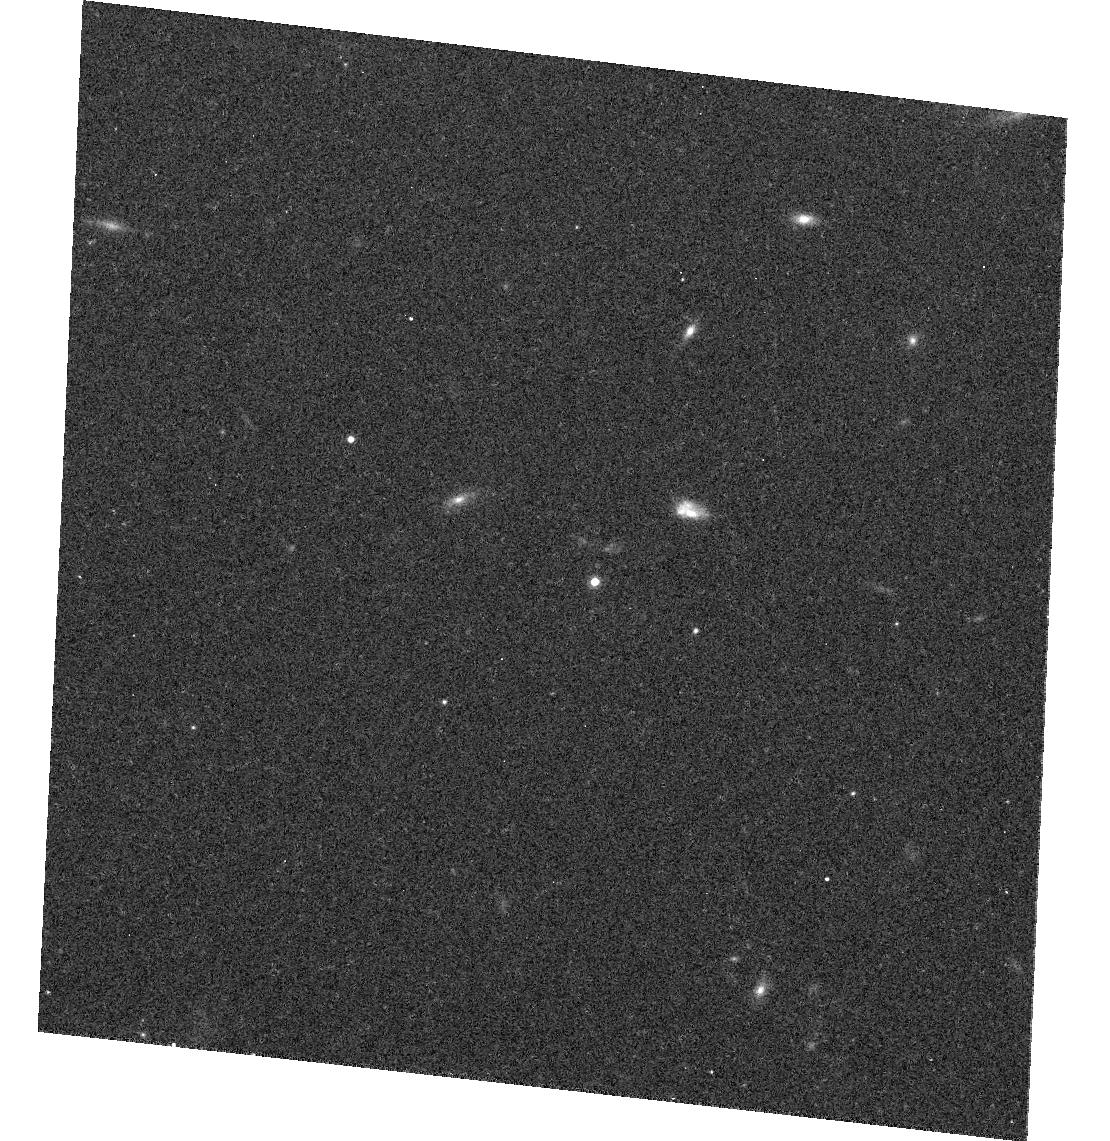
Target: 2M0559-14
Instrument: ACS/WFC
Filter: F775W
Exposure: 8 min
Observation ID: hst_10056_04_acs_wfc_f775w_j8ui04

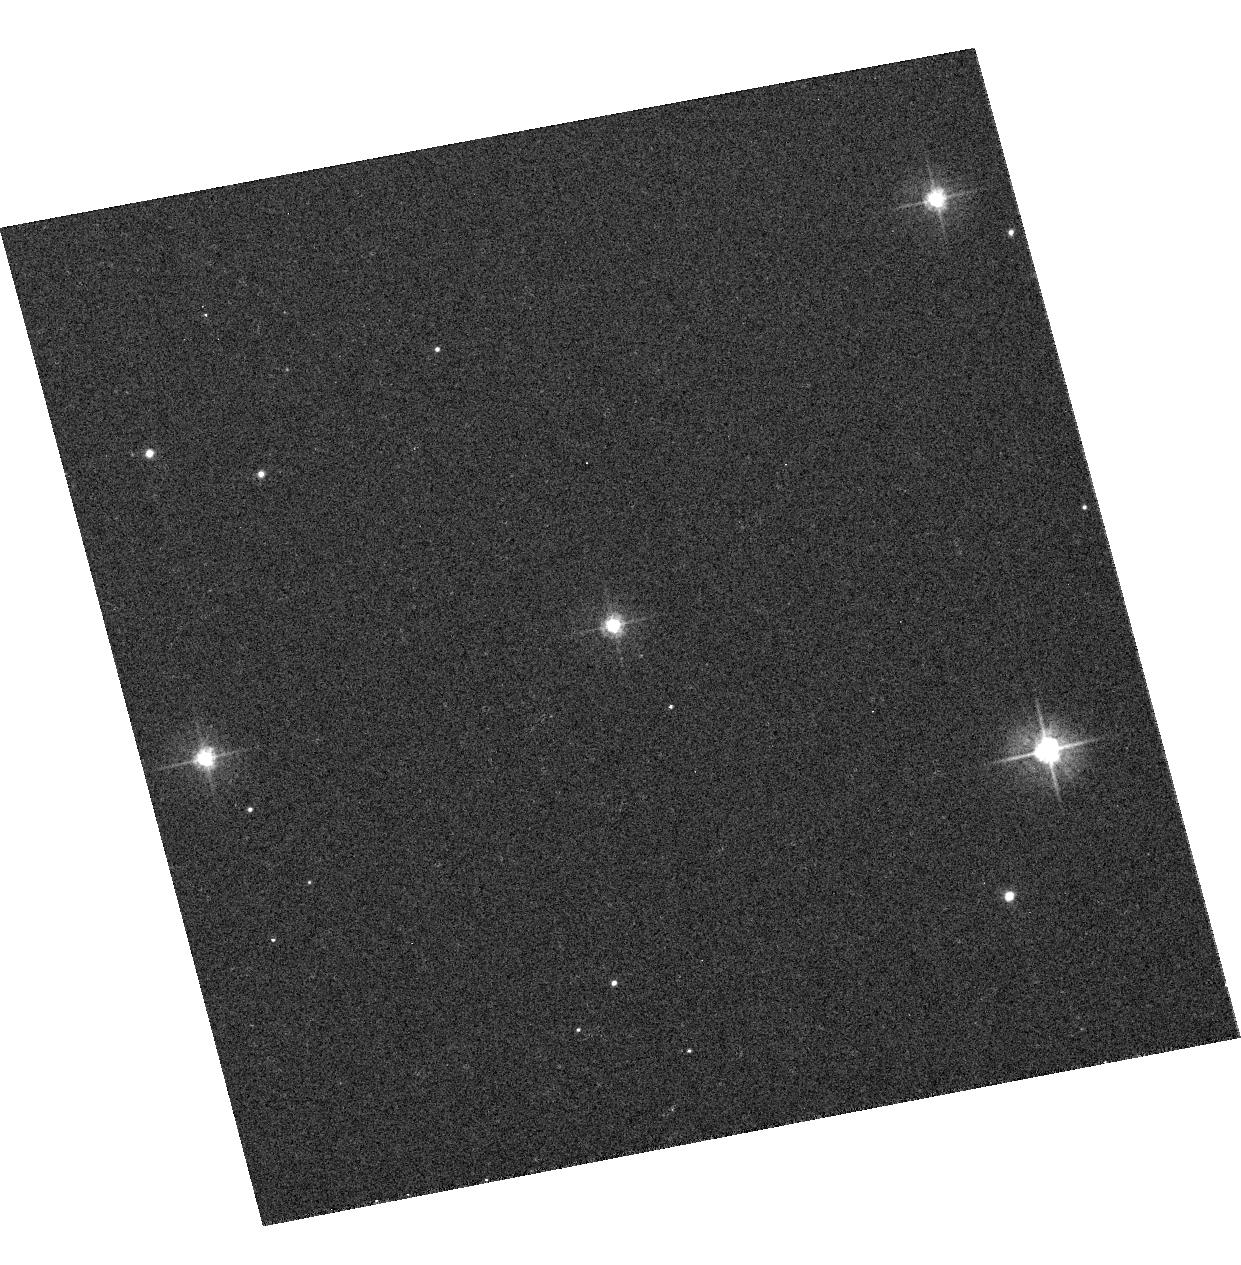
Target: VB-8
Instrument: ACS/WFC
Filter: F475W
Exposure: 3 min
Observation ID: hst_10056_01_acs_wfc_f475w_j8ui01

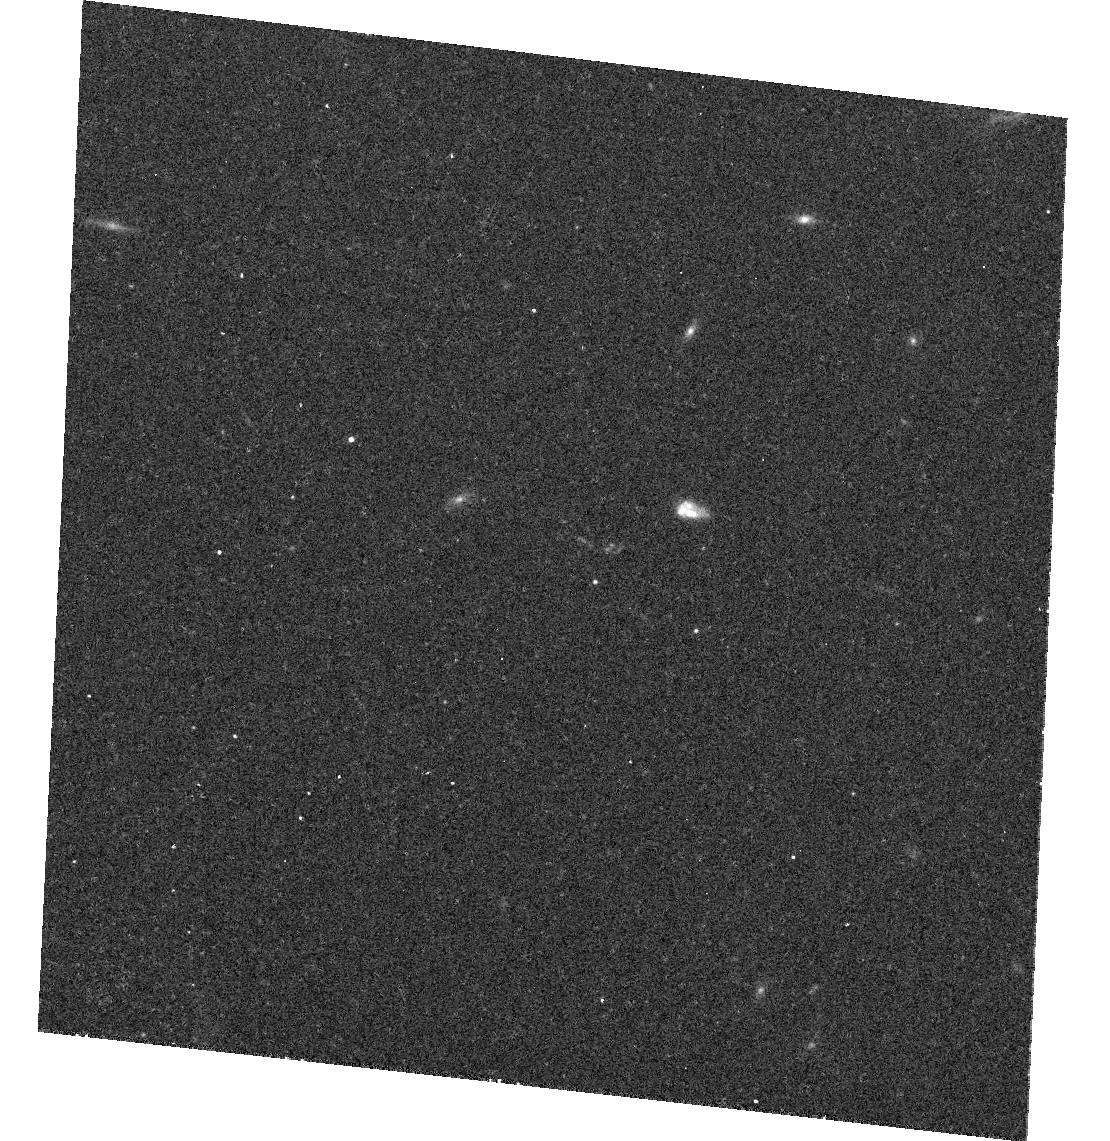
Target: 2M0559-14
Instrument: ACS/WFC
Filter: F625W
Exposure: 10 min
Observation ID: hst_10056_04_acs_wfc_f625w_j8ui04

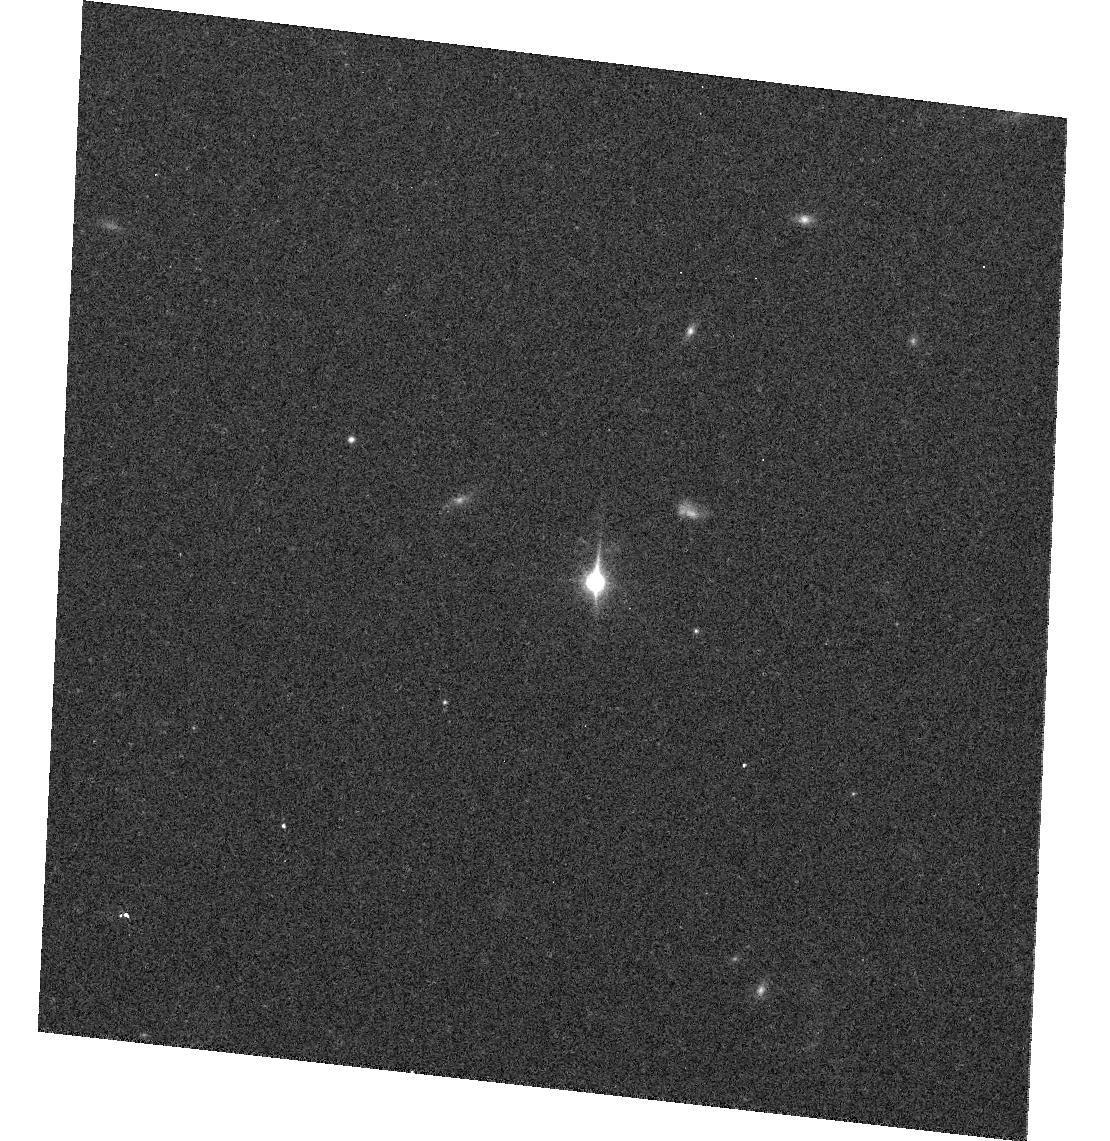
Target: 2M0559-14
Instrument: ACS/WFC
Filter: F850LP
Exposure: 5 min
Observation ID: hst_10056_04_acs_wfc_f850lp_j8ui04

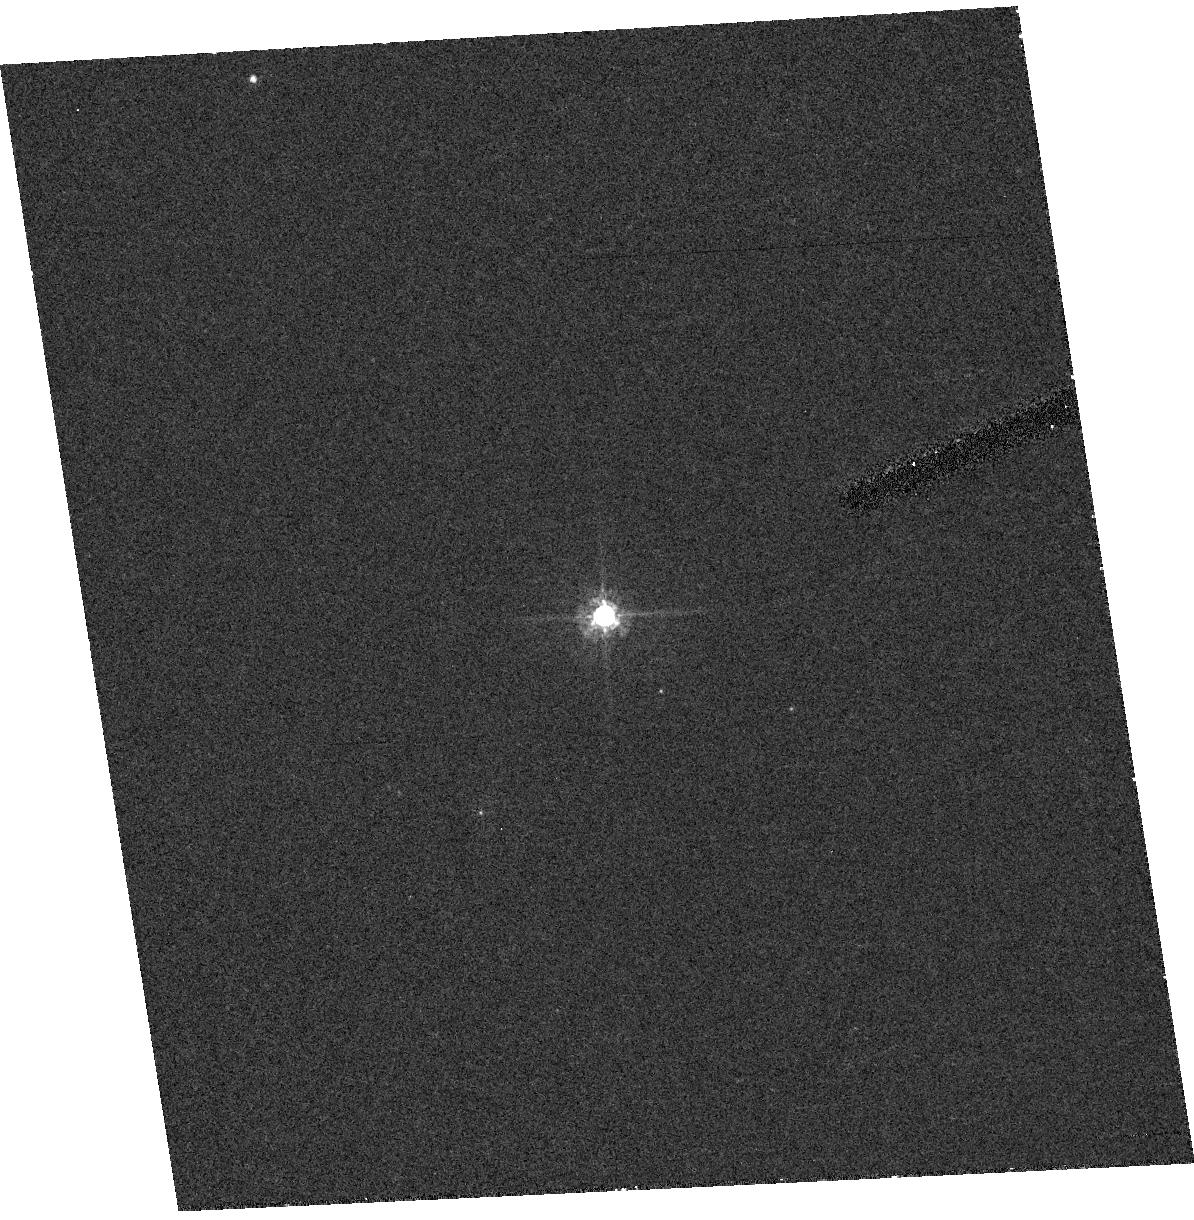
Target: VB-8
Instrument: ACS/HRC
Filter: F555W
Exposure: 12 min
Observation ID: hst_10056_02_acs_hrc_f555w_j8ui02

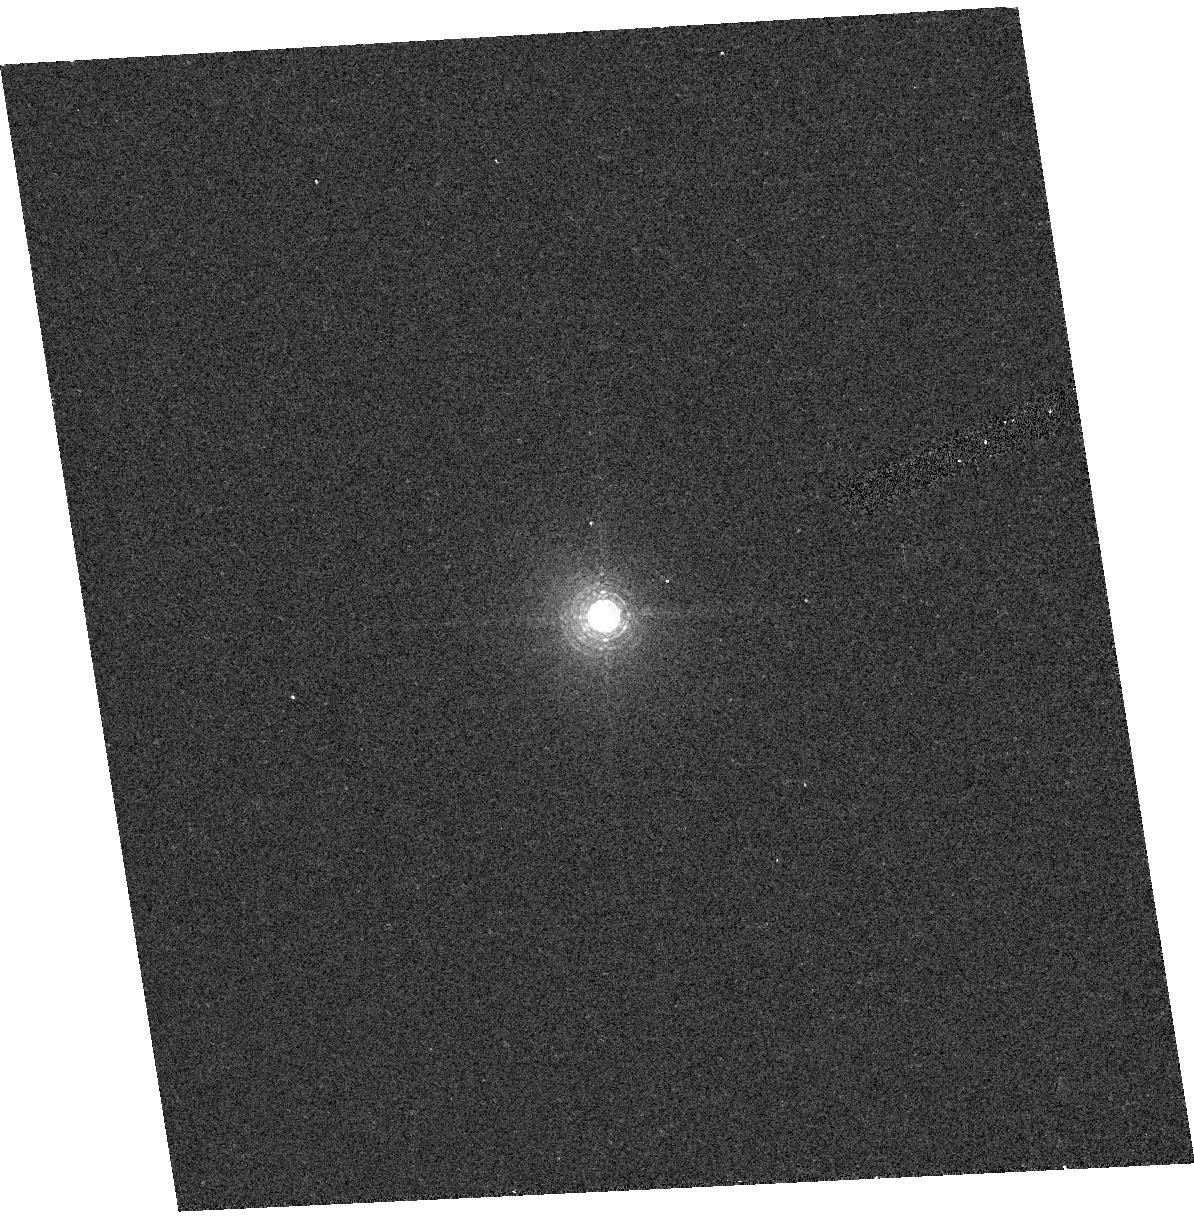
Target: VB-8
Instrument: ACS/HRC
Filter: F892N
Exposure: 3 min
Observation ID: hst_10056_02_acs_hrc_f892n_j8ui02

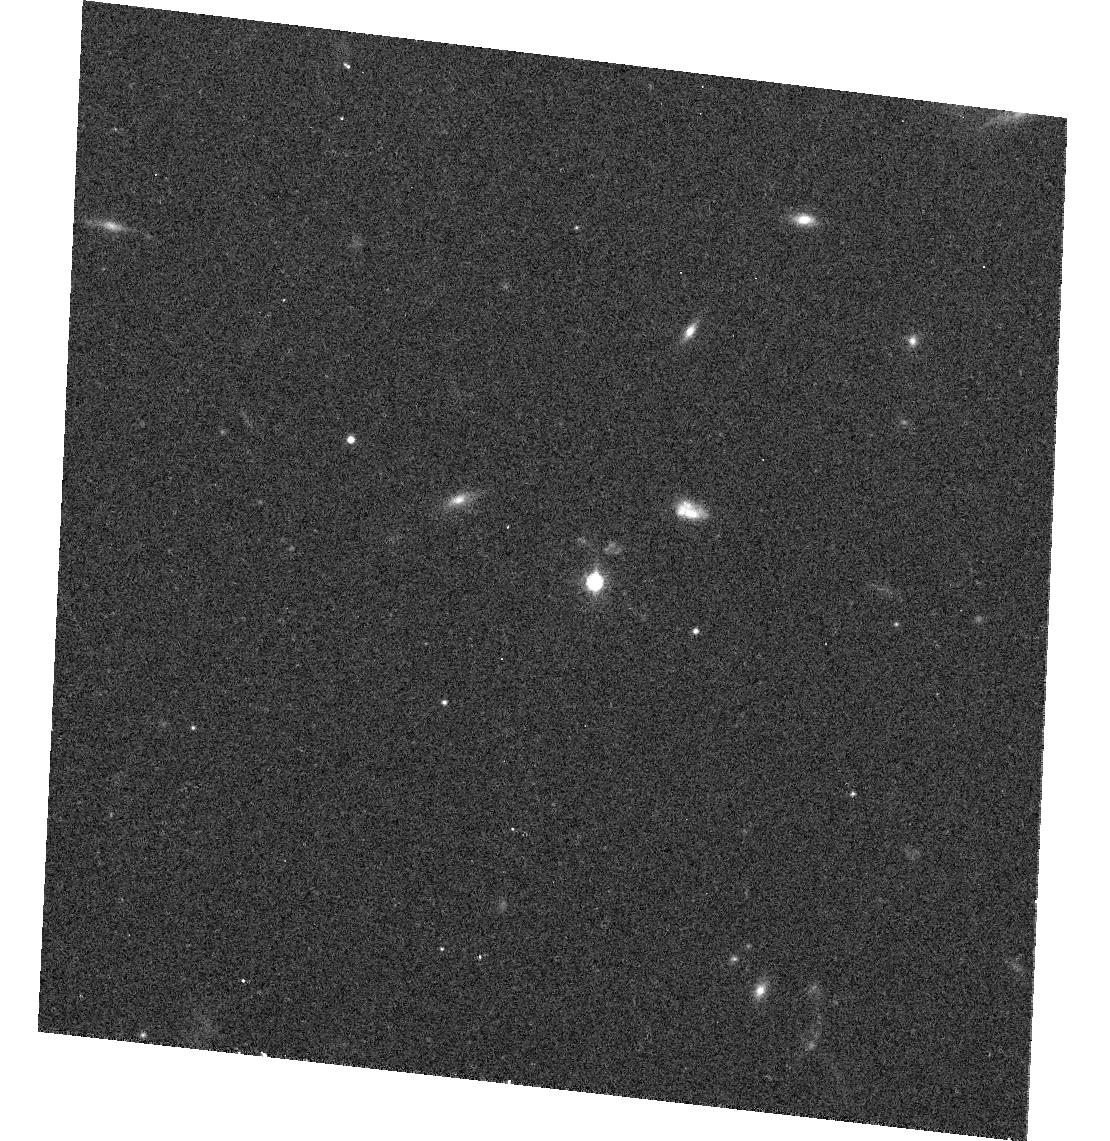
Target: 2M0559-14
Instrument: ACS/WFC
Filter: F814W
Exposure: 7 min
Observation ID: hst_10056_04_acs_wfc_f814w_j8ui04

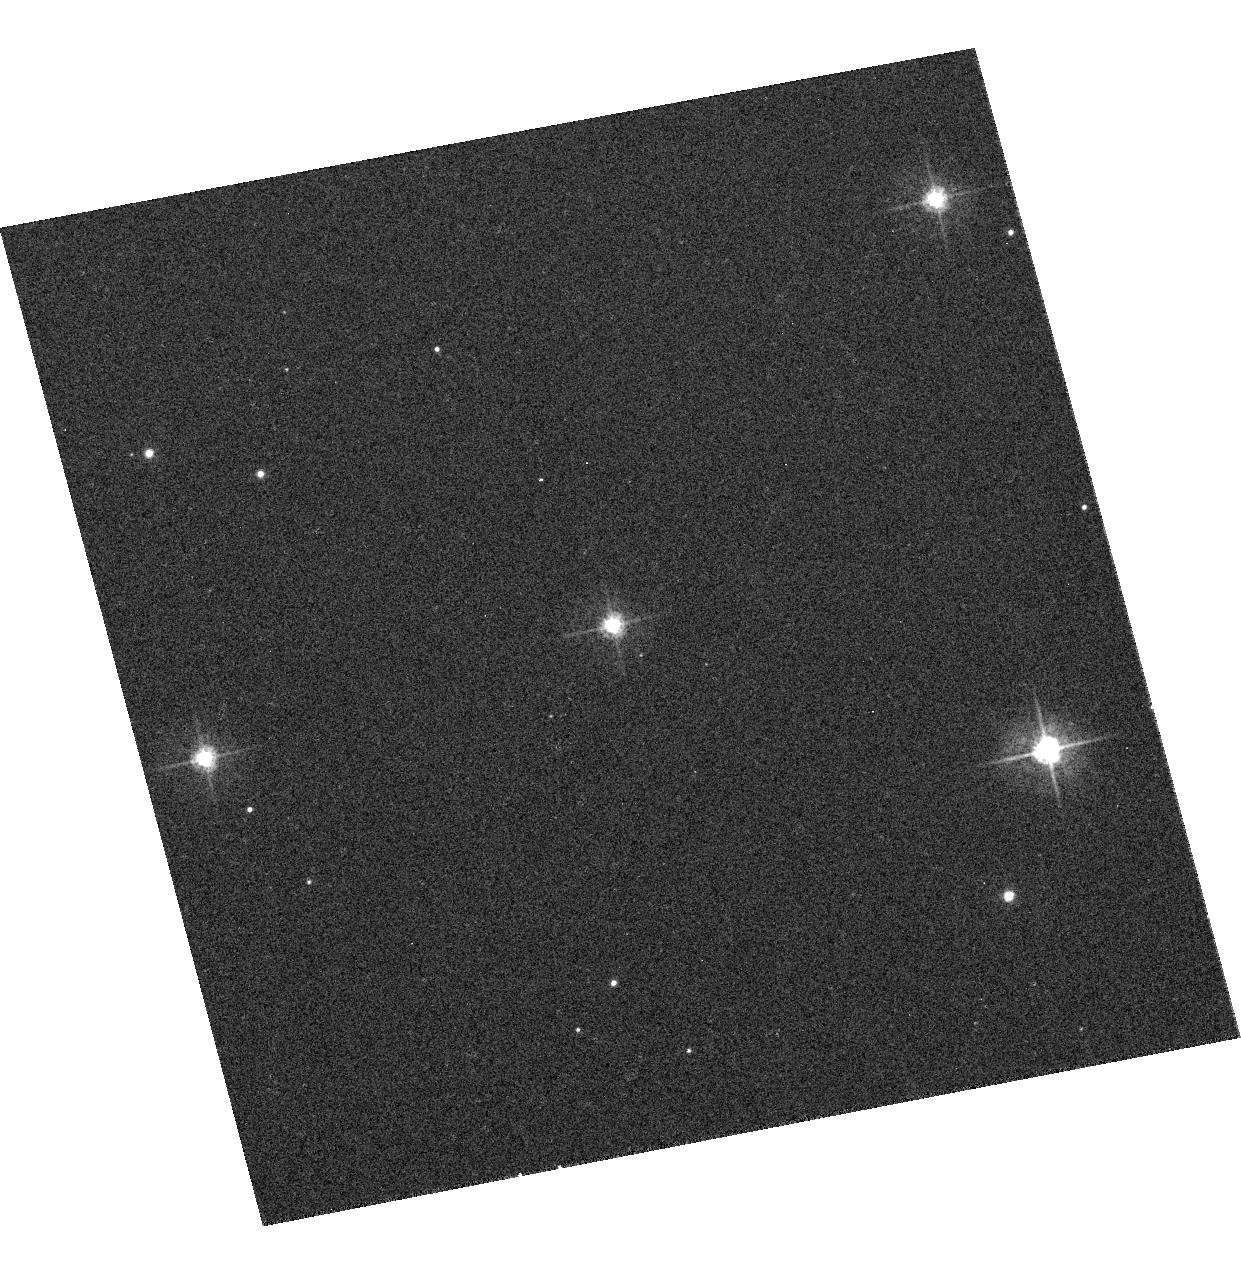
Target: VB-8
Instrument: ACS/WFC
Filter: F555W
Exposure: 3 min
Observation ID: hst_10056_01_acs_wfc_f555w_j8ui01

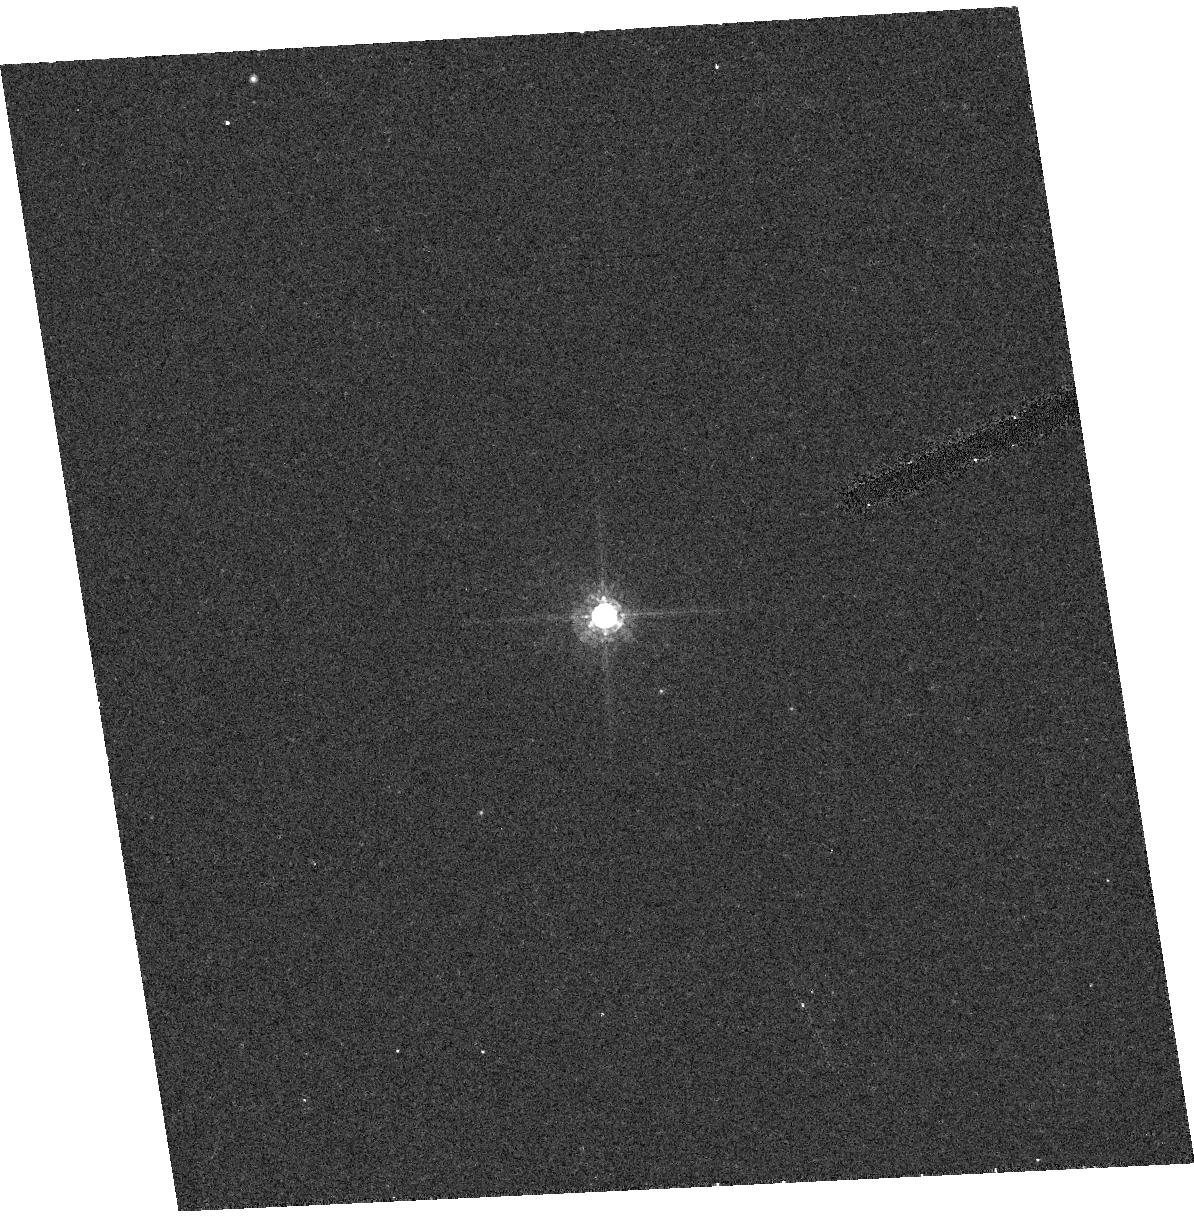
Target: VB-8
Instrument: ACS/HRC
Filter: F625W
Exposure: 4 min
Observation ID: hst_10056_02_acs_hrc_f625w_j8ui02

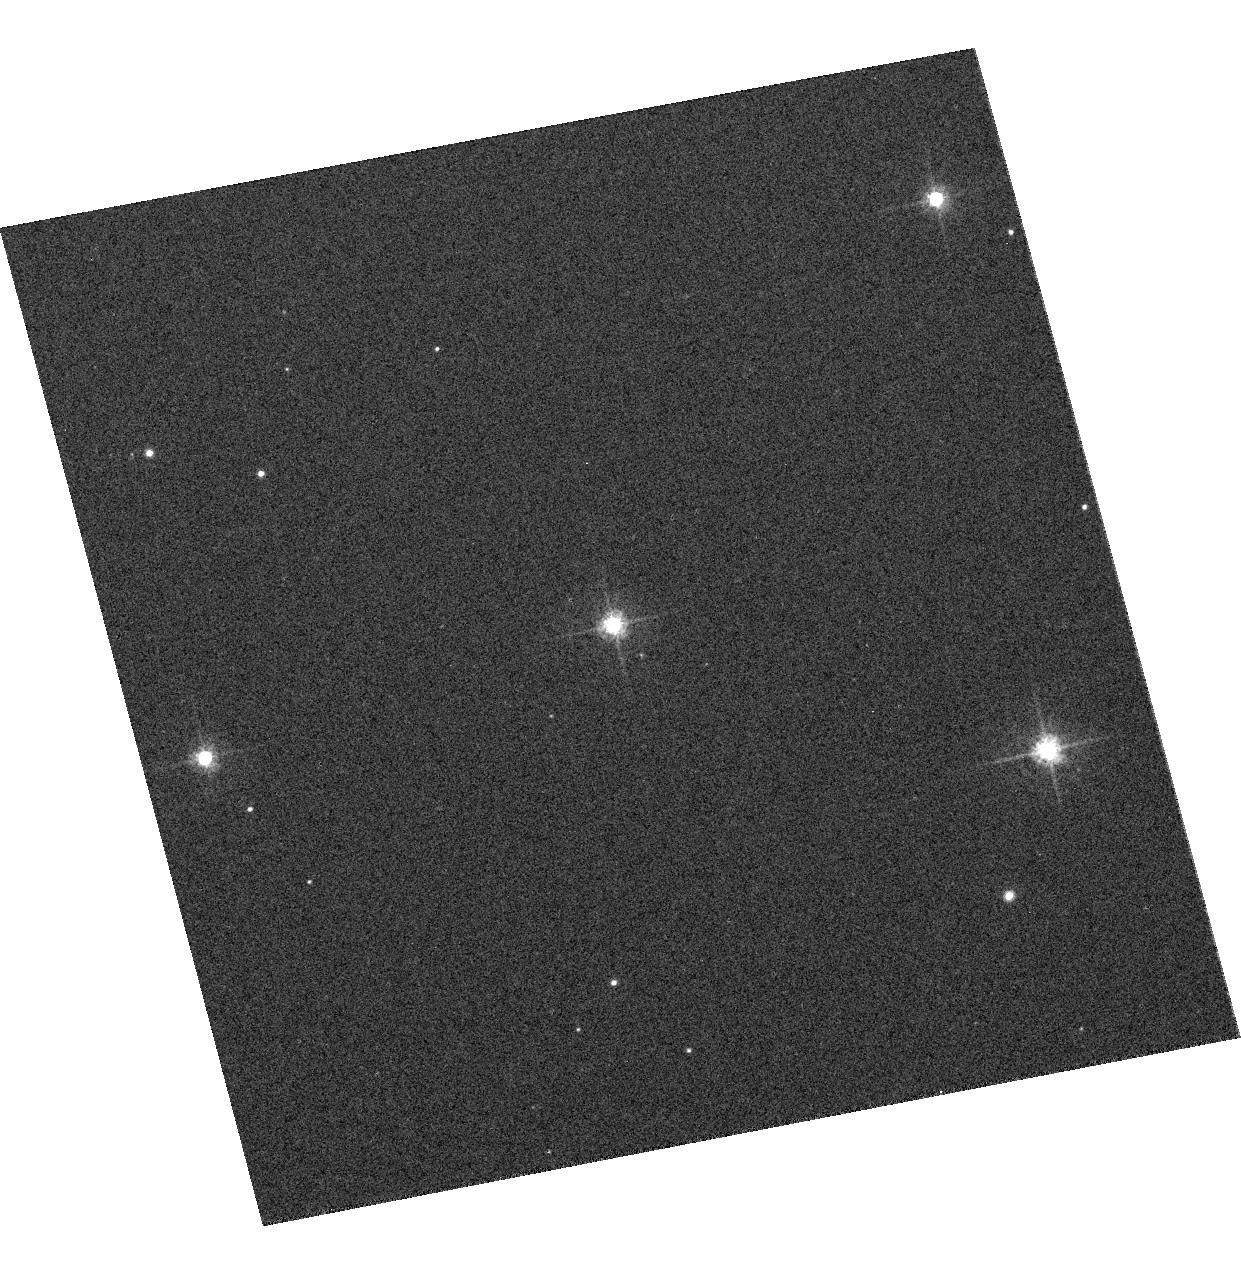
Target: VB-8
Instrument: ACS/WFC
Filter: F625W
Exposure: 1 min
Observation ID: hst_10056_01_acs_wfc_f625w_j8ui01

Extreme Red Stars (PI: Gilliland, Ronald L)

ACS provides unprecedented sensitivity in the far red, this coupled with recent astronomical pushes to ever cooler objects (e.g. new classifications for L and T stellar dwarfs, and extremely high redshift galaxies) increases the need for extending the photometric calibration to include such objects. We propose observations of 2 stellar objects for which STIS spectra will exist, as well as NICMOS grism. The two targets include a late M dwarf and a T dwarf. The M dwarf provides a temporal check with WFC and new constraint for the HRC. The T dwarf provides new results for the WFC.